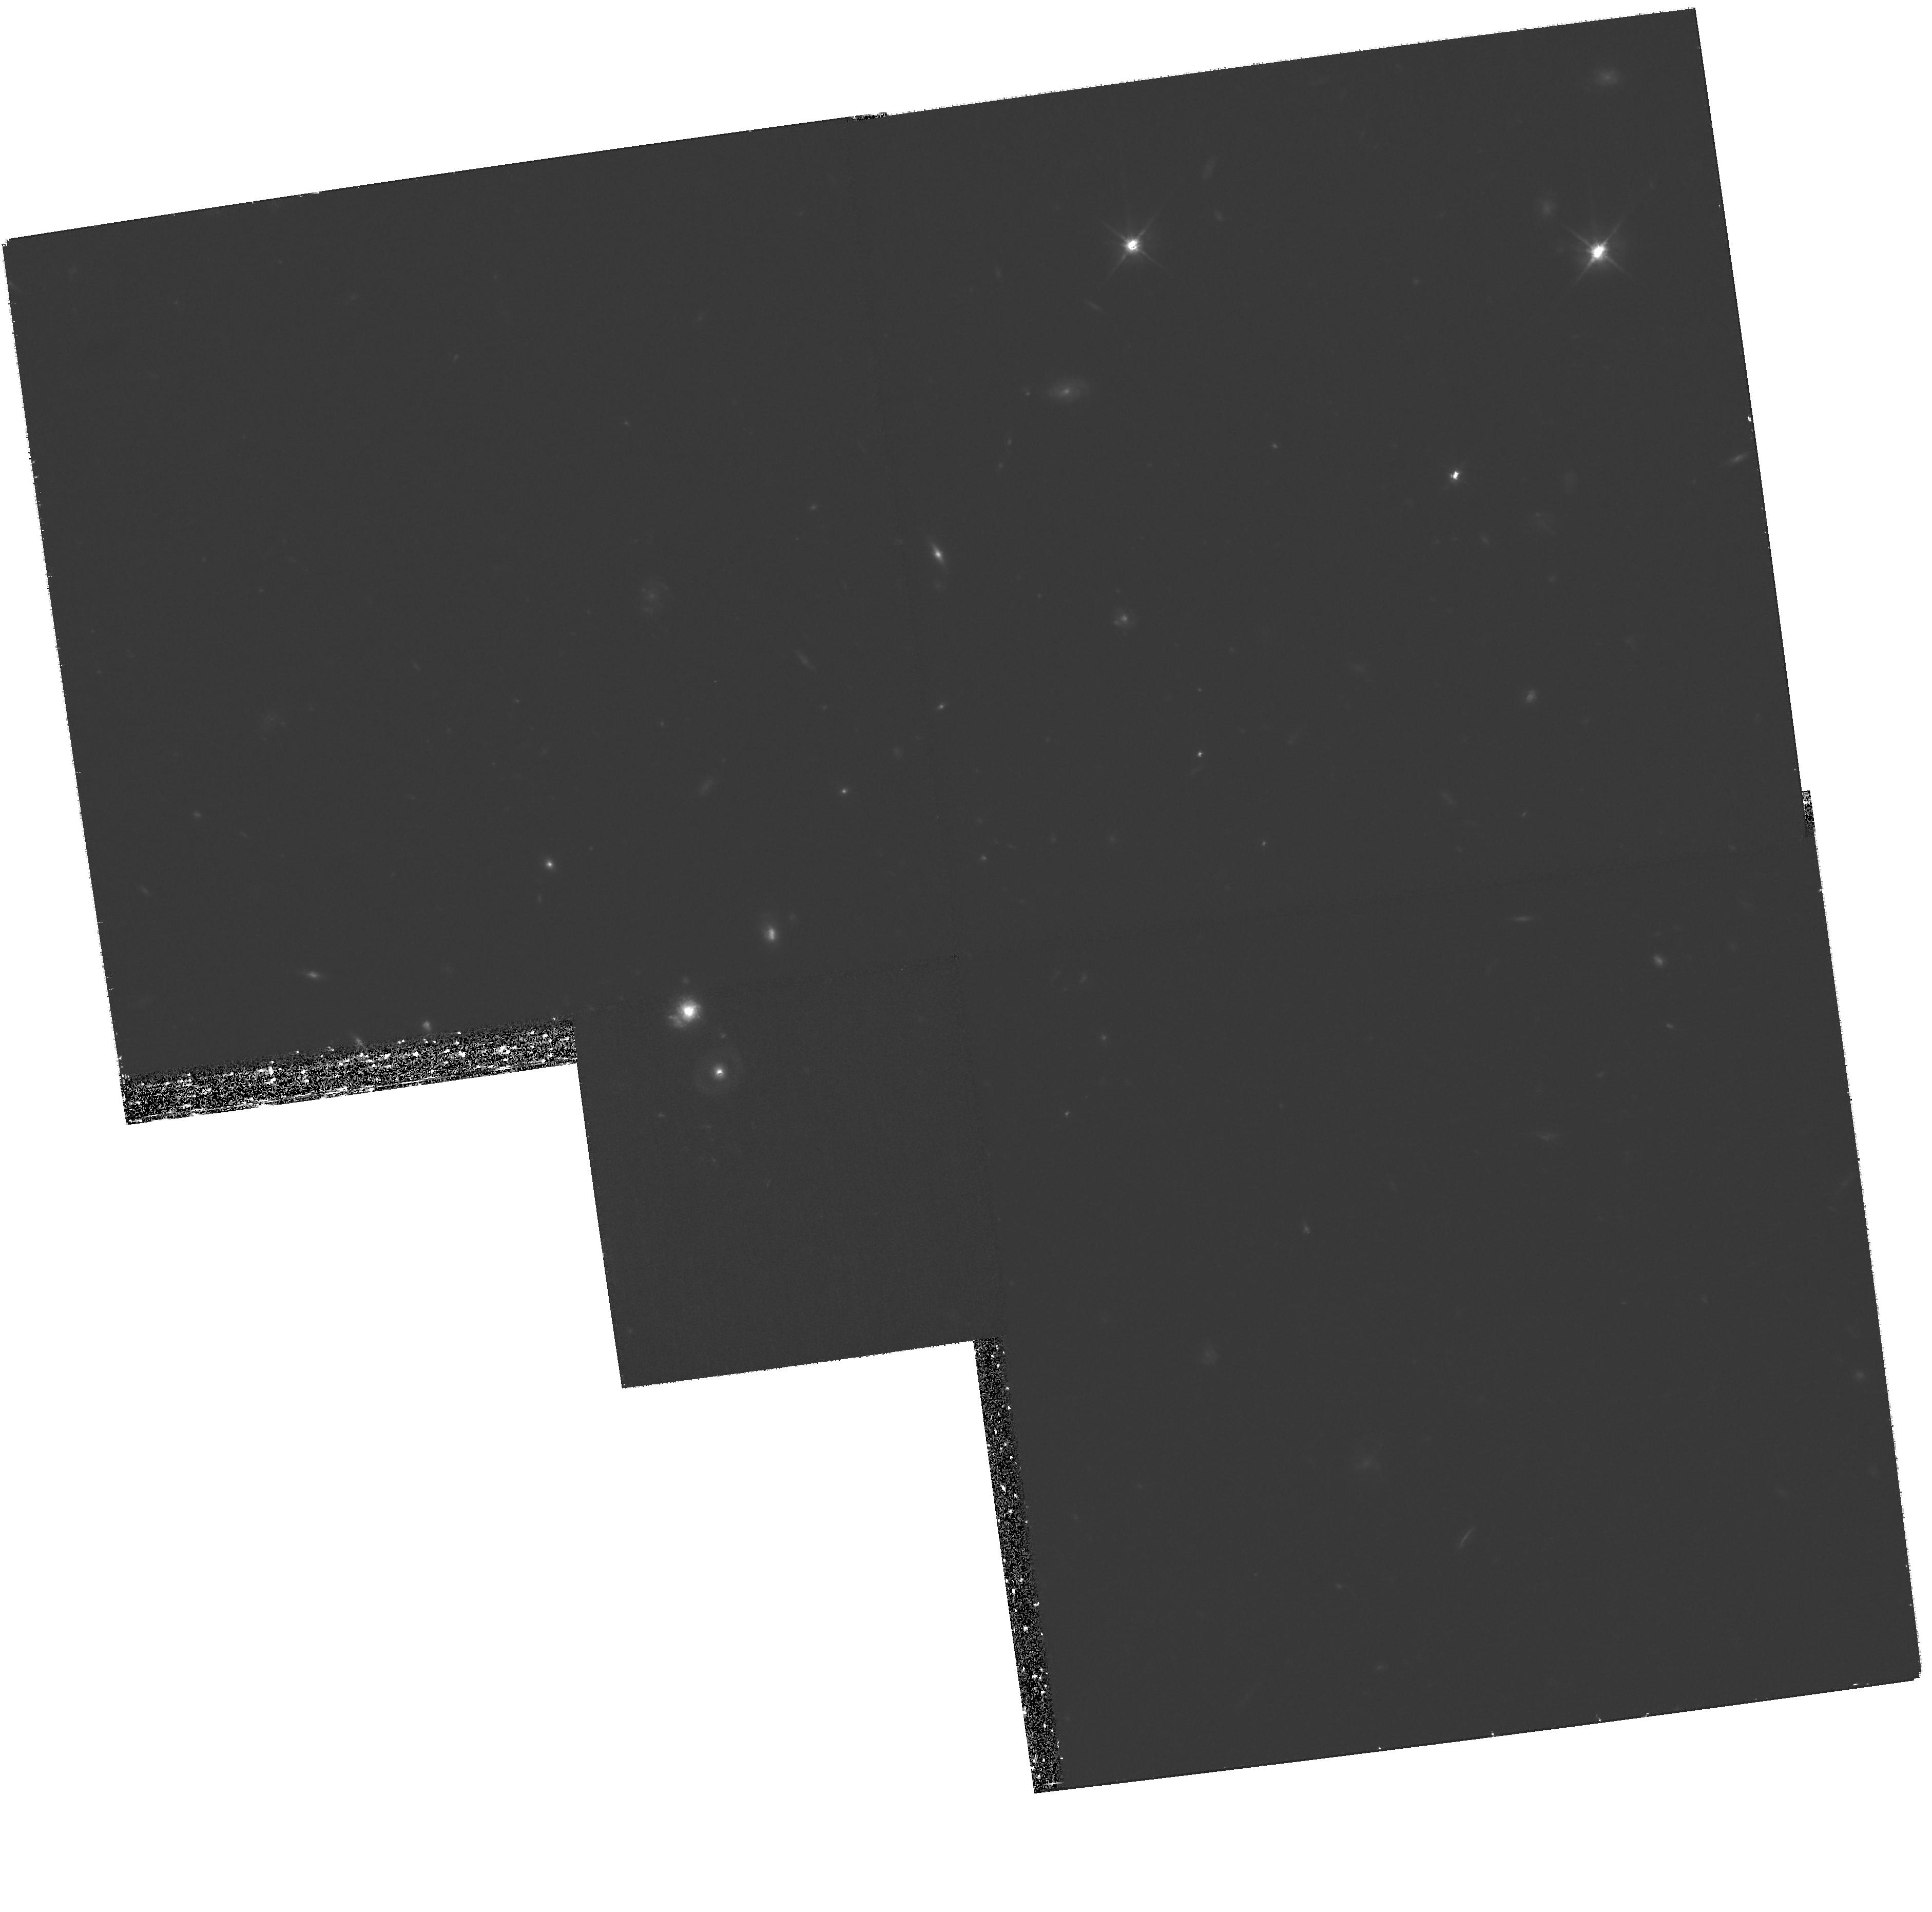
Target: GRB090102. Instrument: WFPC2/PC. Filter: F606W. Exposure: 1.8 h. Observation ID: hst_11991_02_wfpc2_pc_f606w_uba202

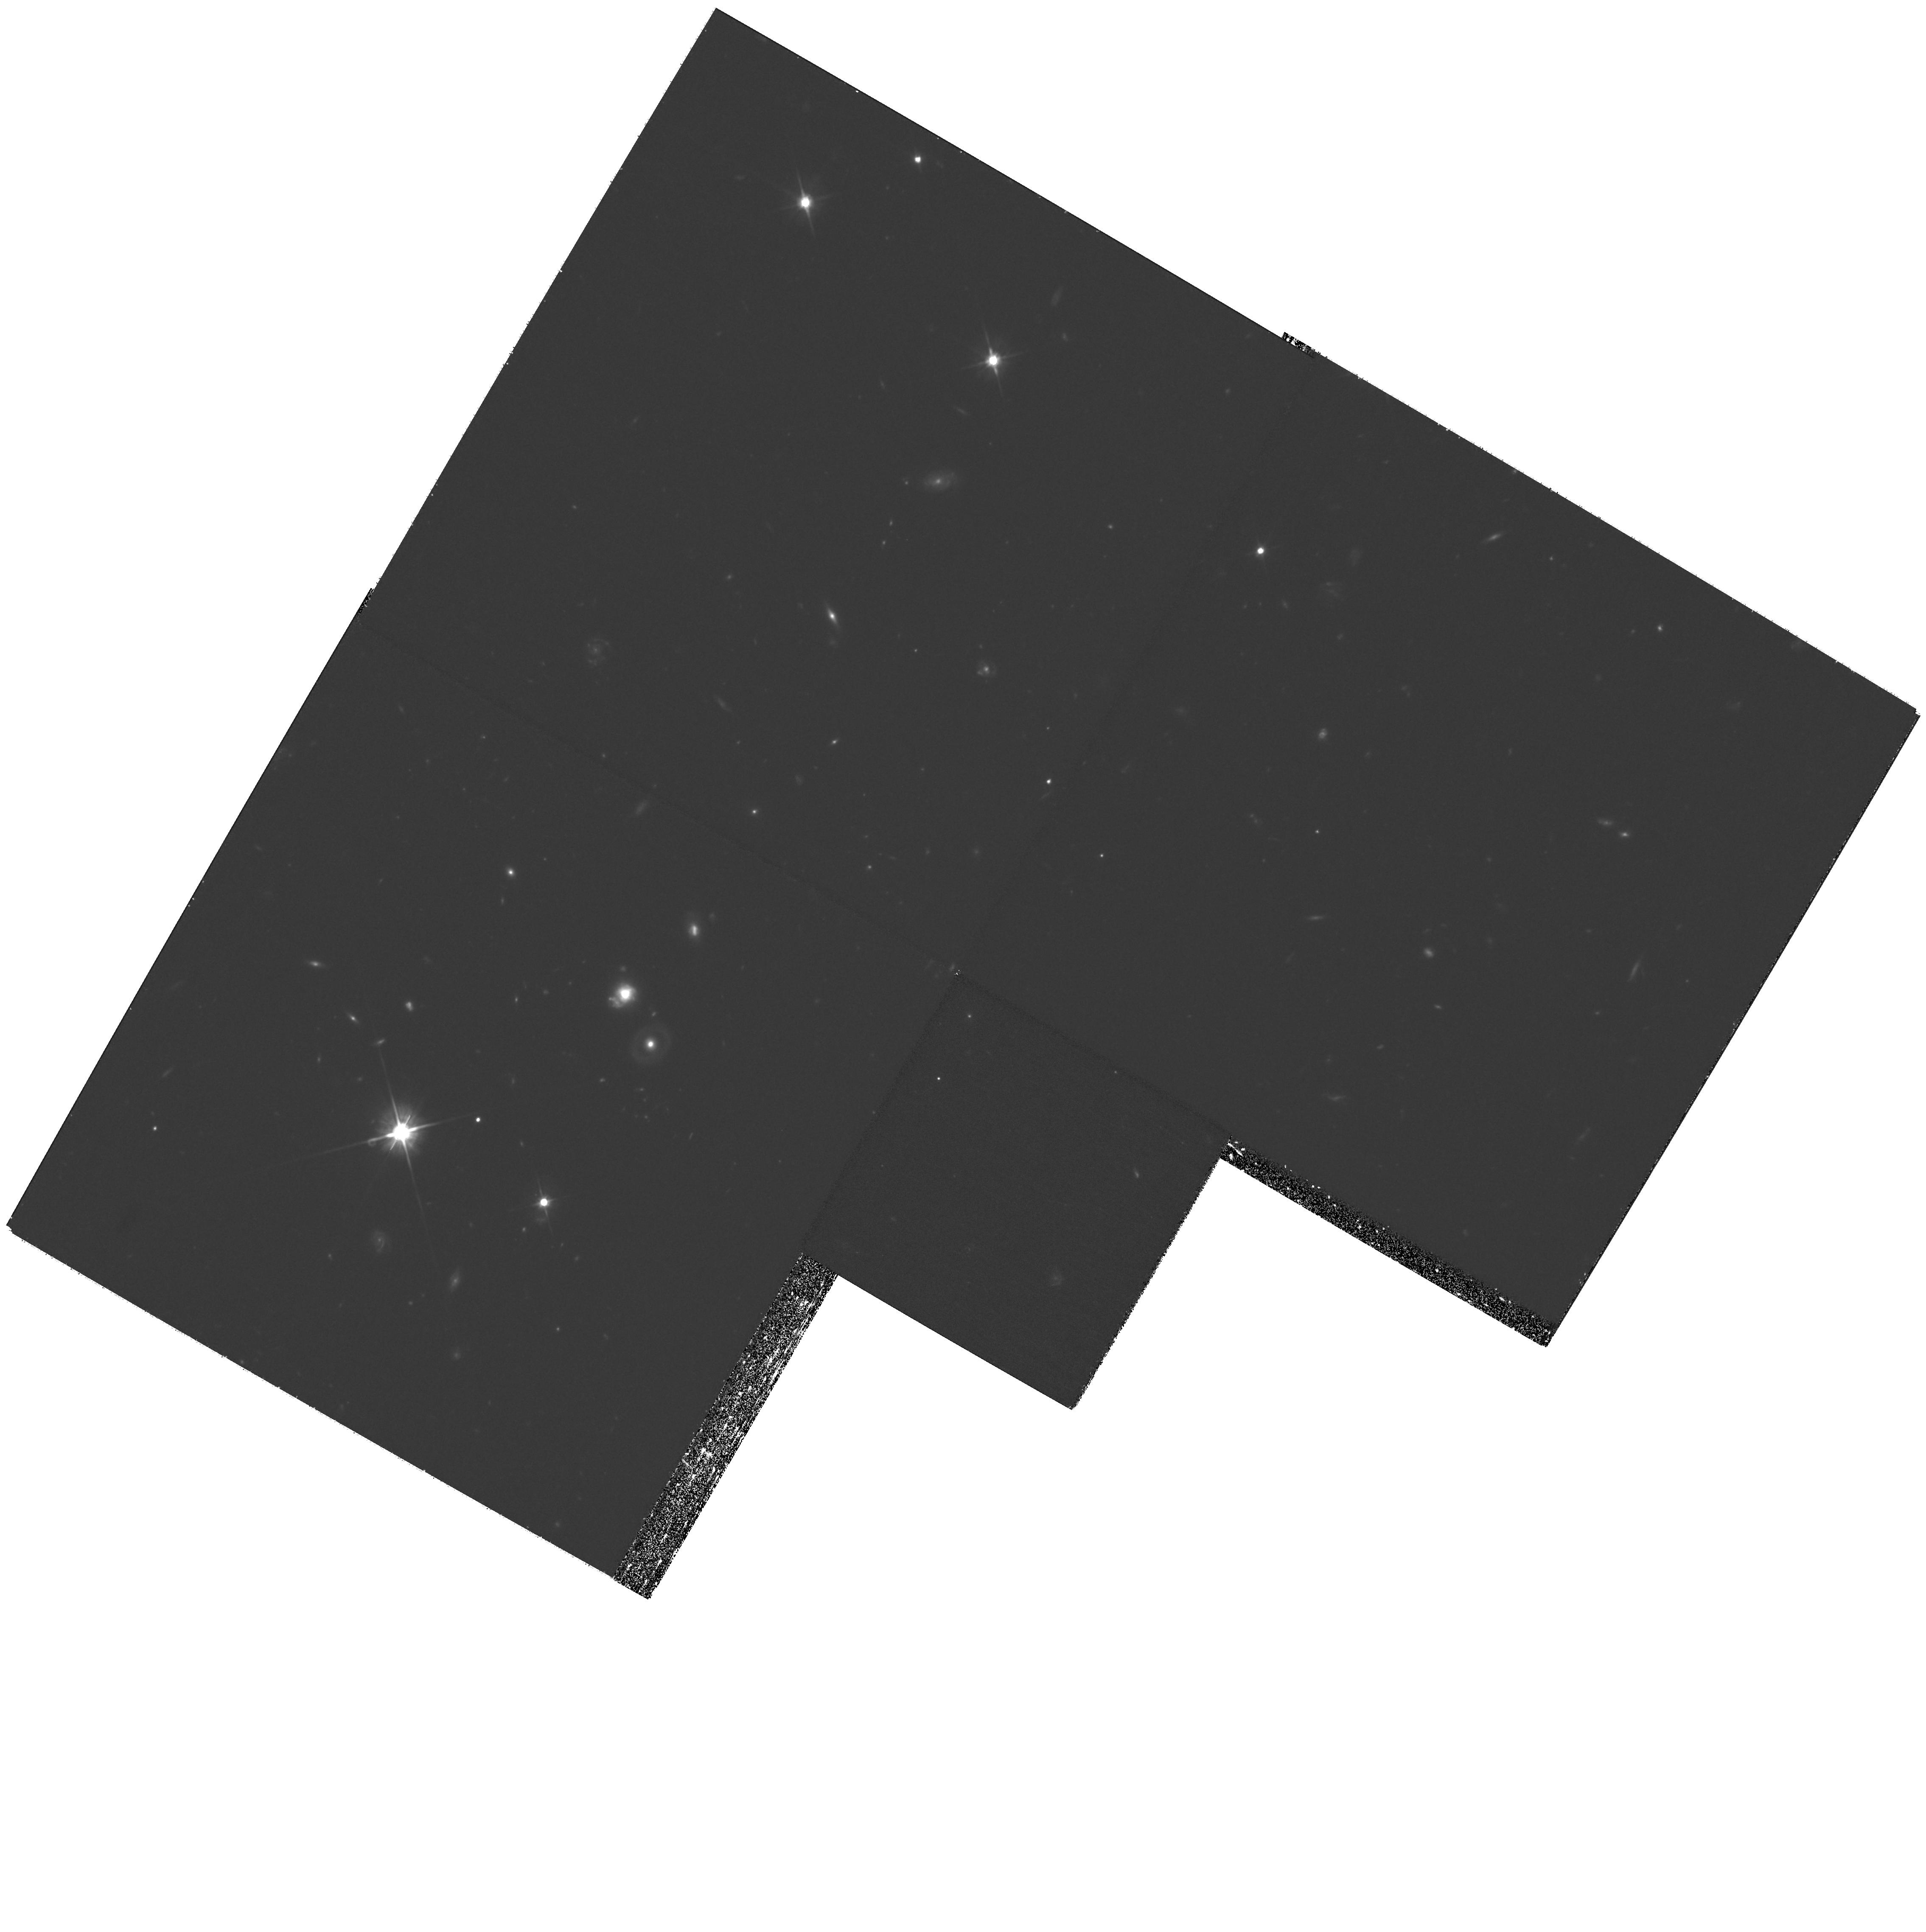
Target: GRB090102. Instrument: WFPC2/PC. Filter: F606W. Exposure: 1.8 h. Observation ID: hst_11991_01_wfpc2_pc_f606w_uba201

Constraining the late time lightcurve and energy of GRB 090102 (PI: Levan, Andrew James)

We propose to conduct a series of late time observations of the lightcurve of the bright gamma-ray burst GRB 090102. Declared a burst of interest by the Swift team, and with excellent broadband data covering the prompt emission (Swift and Fermi) and afterglow (Swift, TAROT, NOT, WHT, and several more), GRB 090102 offers a rare opportunity to probe the physics and energetics of GRBs. Its high energy budget (>2e53 ergs for isotropic emission) stretches plausible progenitor models, and as yet the signatures of jet-like emission have not been observed. Our late time observations will search for steepening of the afterglow due to lateral expansion of the jet. This will enable us, in tandem with the data already secured, to determine its total energy budget, and compare this to expectations for different progenitors models. HST is vital to this endeavour since it can reach depths essentially unattainable to ground based technology, while its invariant PSF will allow us to accurately remove underlying host contamination. Ultimately, the range and quality of data secured for this burst will enable us to accurately reconstruct the parameters of the explosion, and shed greater light on the physical processes which underly the production of GRBs.